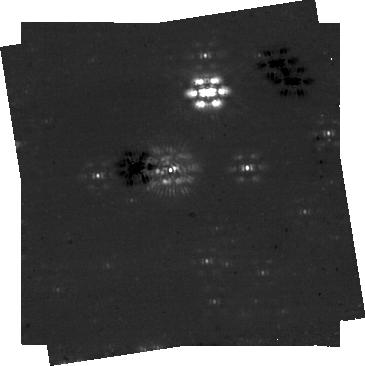
Target: HD-113556
Instrument: NIRCAM/CORON
Filter: F444W+MASKRND
Exposure: 14 min
Observation ID: jw06012-c1029_t113_nircam_f444w-maskrnd-sub320a335r

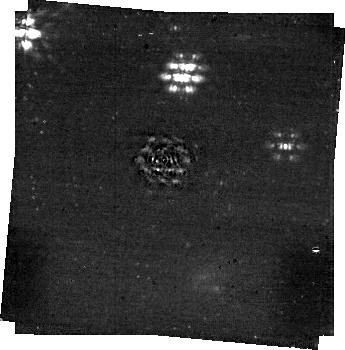
Target: HD-145964
Instrument: NIRCAM/CORON
Filter: F444W+MASKRND
Exposure: 11 min
Observation ID: jw06012-c1034_t122_nircam_f444w-maskrnd-sub320a335r

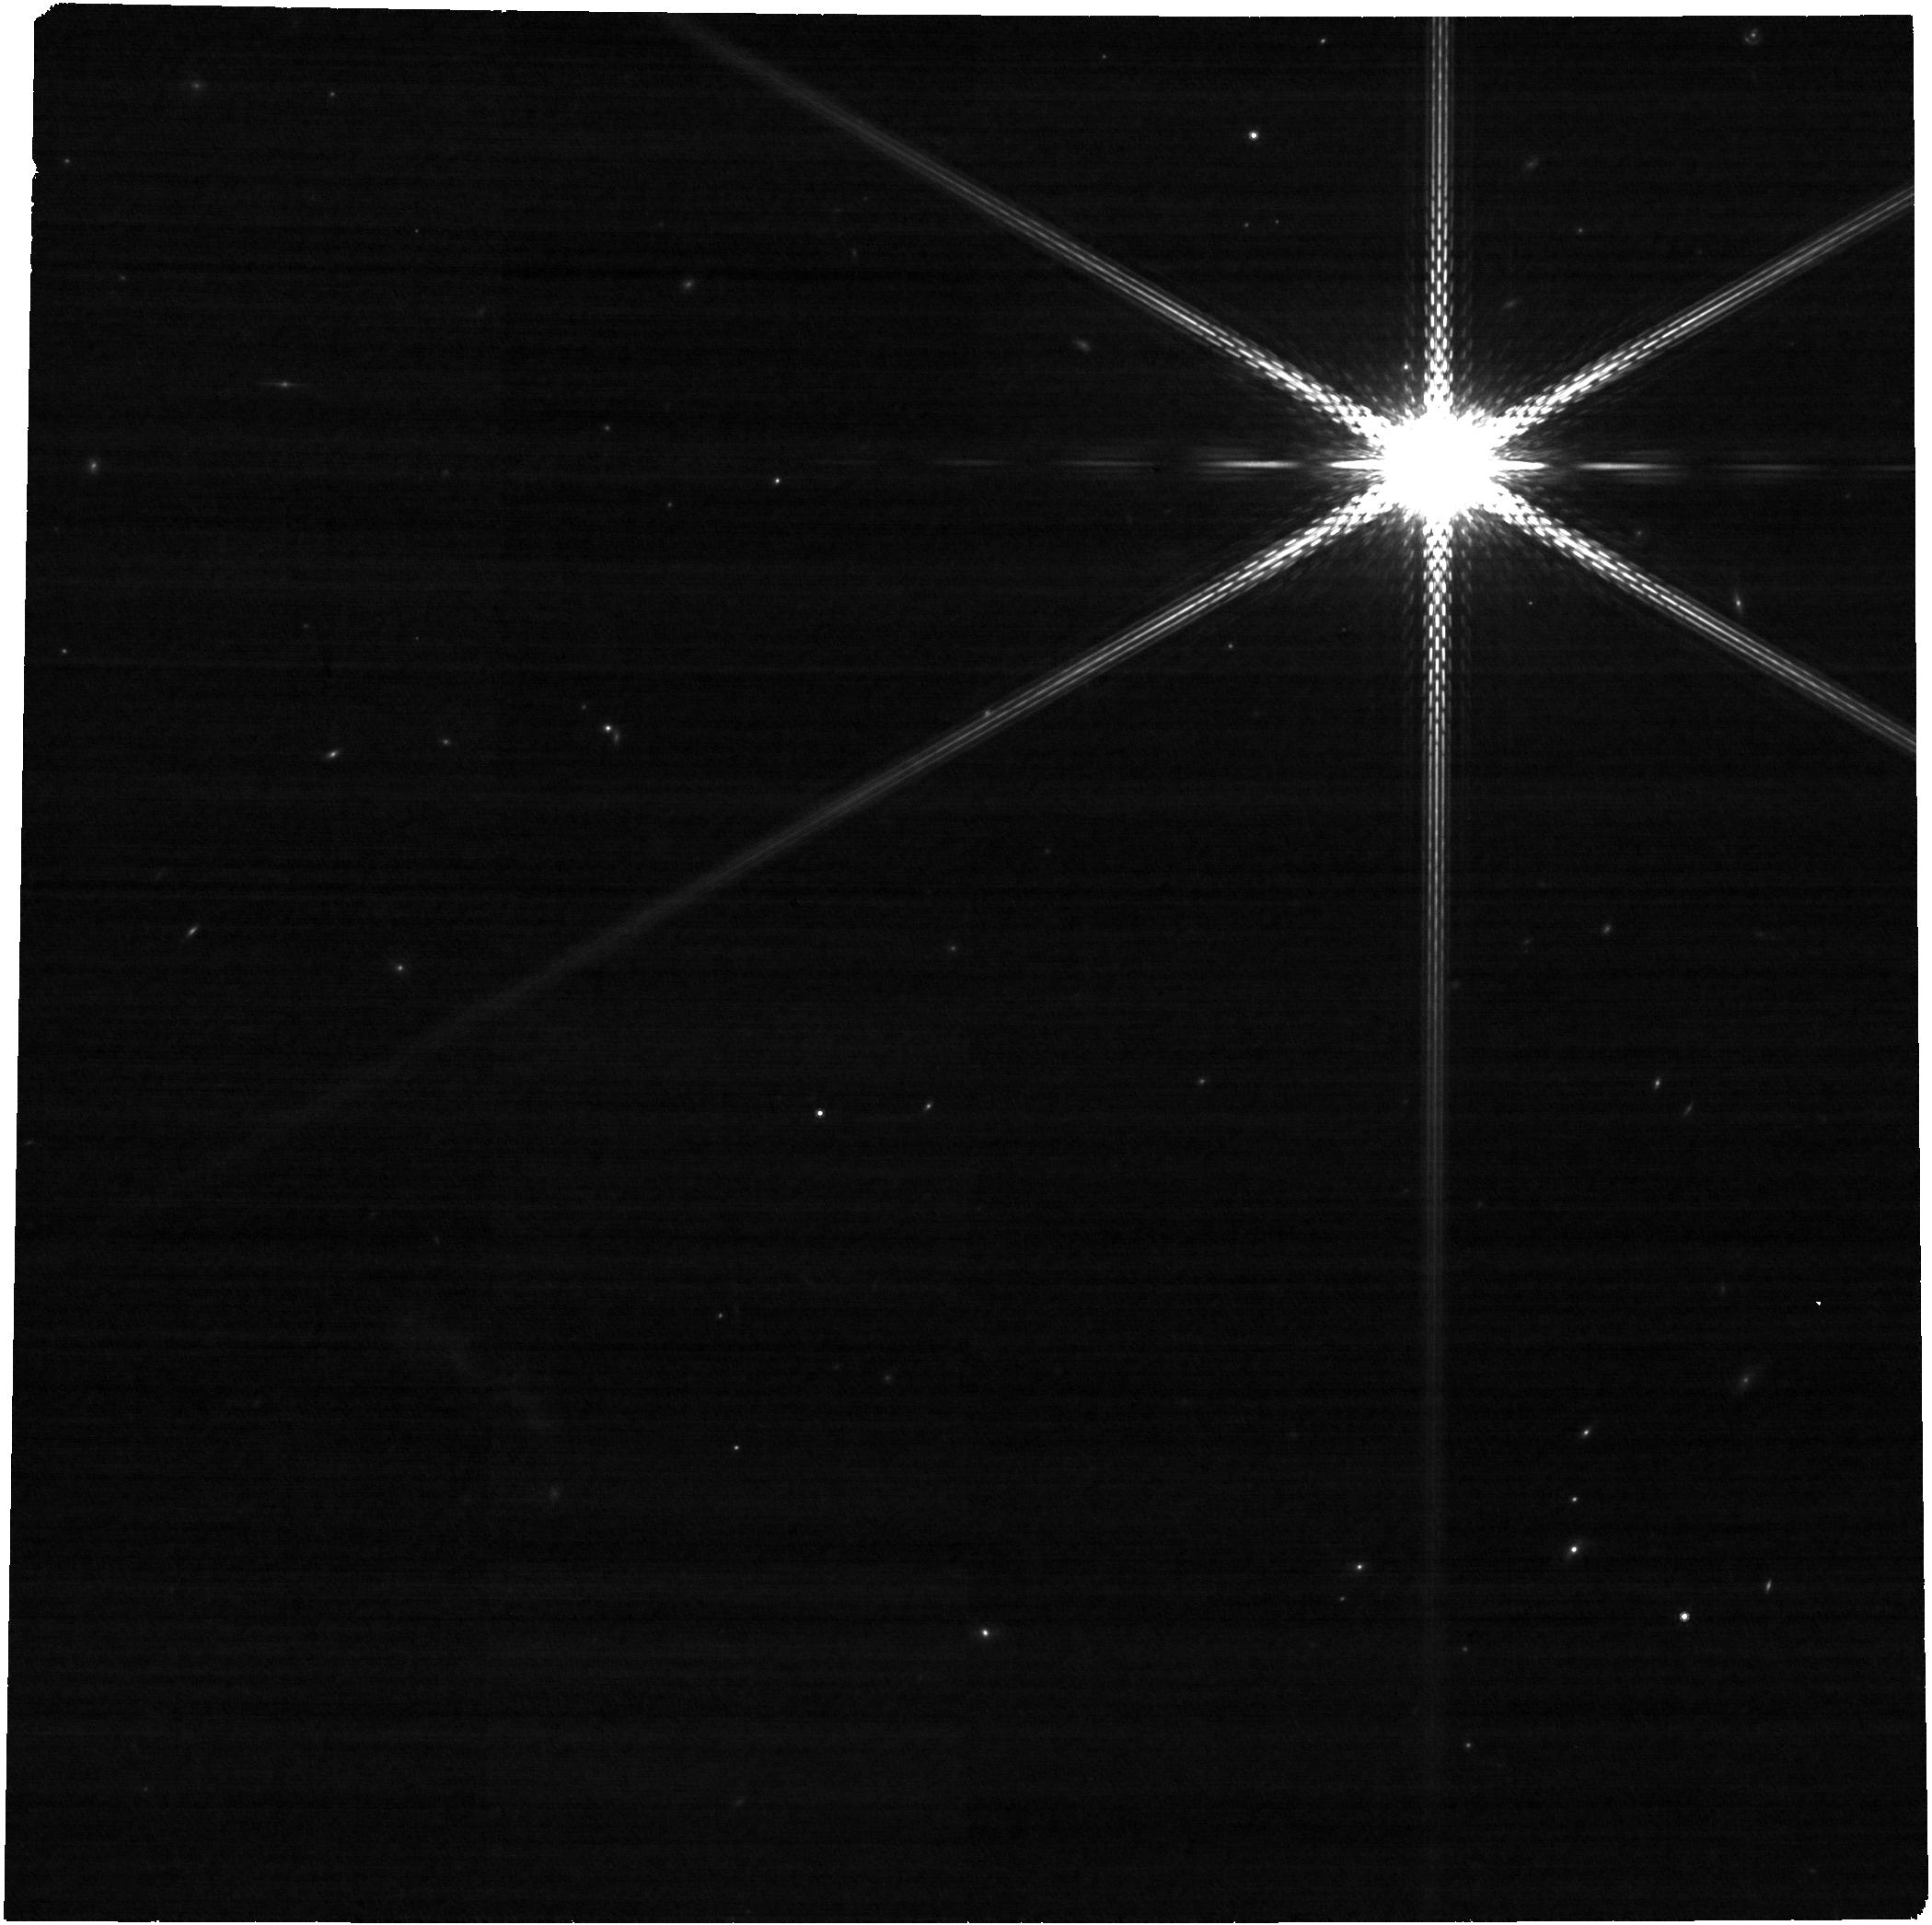
Target: HD-111631
Instrument: NIRCAM
Filter: F480M
Exposure: 13 min
Observation ID: jw06012-o145_t103_nircam_clear-f480m

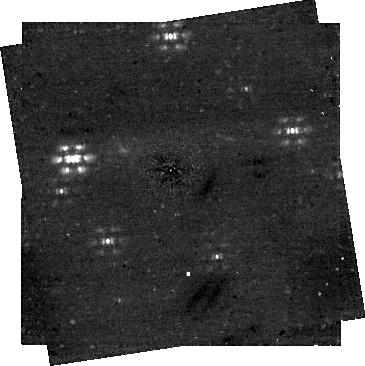
Target: HD-126062
Instrument: NIRCAM/CORON
Filter: F444W+MASKRND
Exposure: 22 min
Observation ID: jw06012-c1033_t120_nircam_f444w-maskrnd-sub320a335r

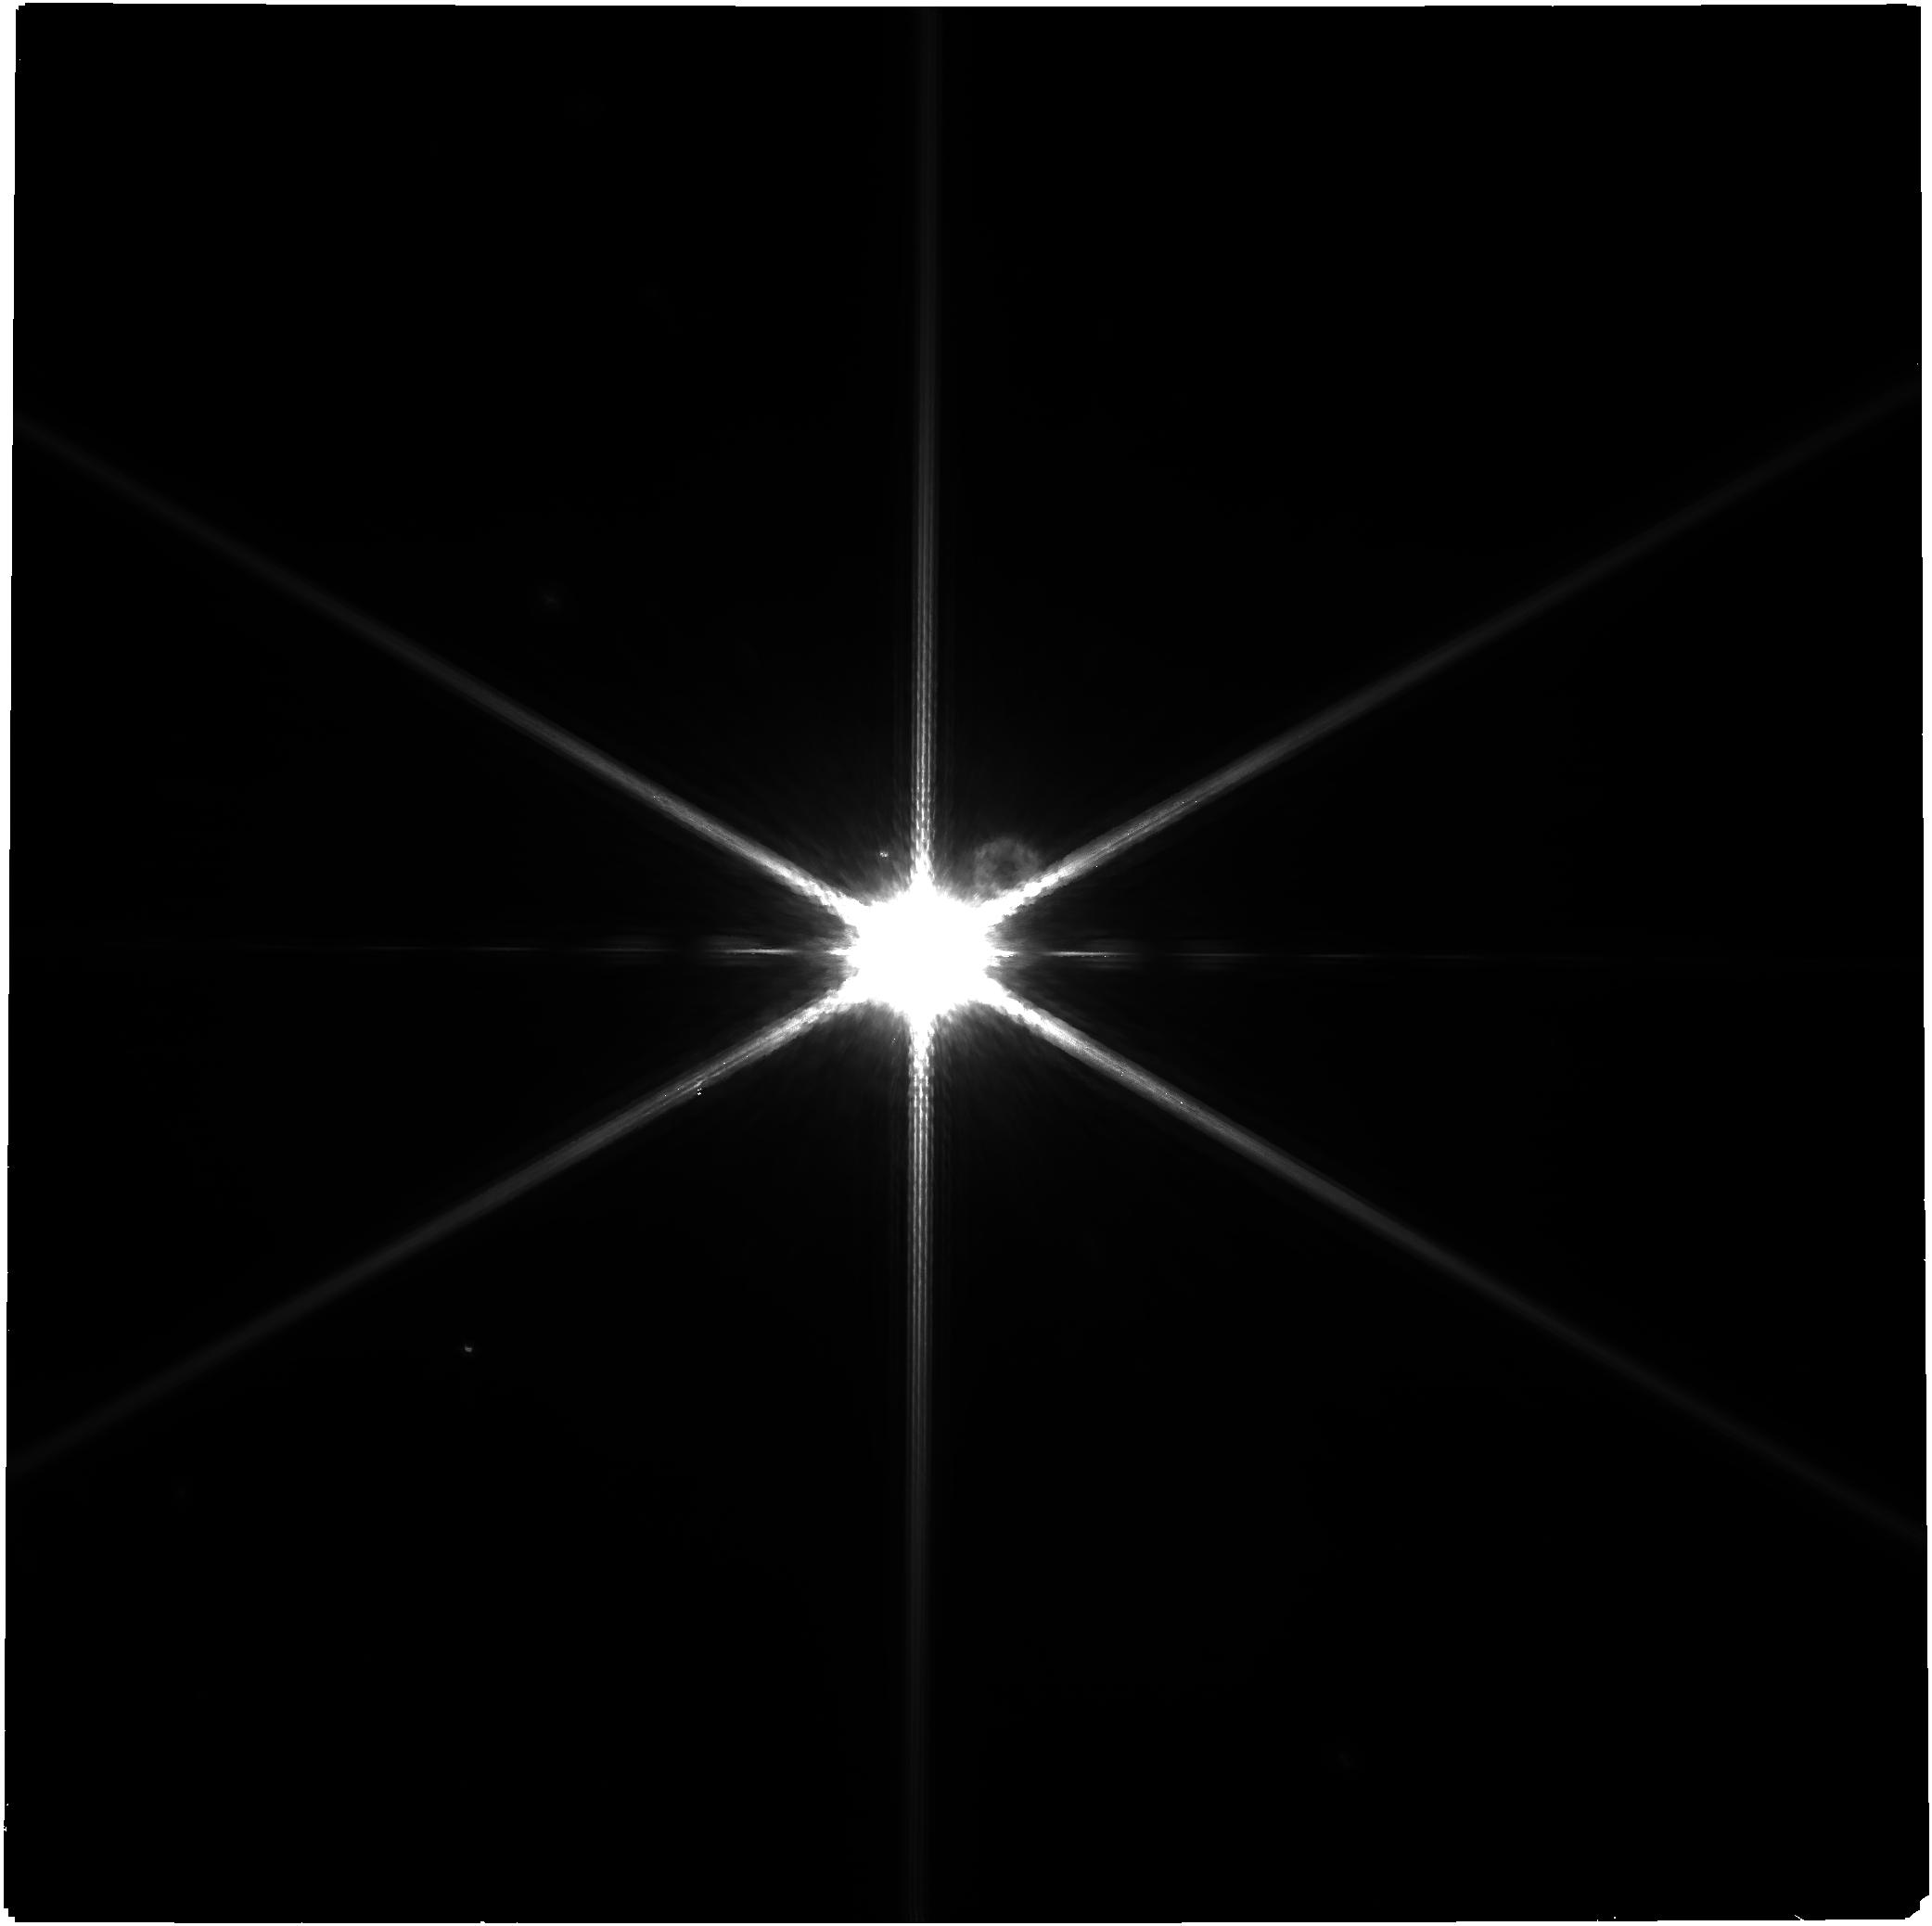
Target: HD-128311
Instrument: NIRCAM
Filter: F210M
Exposure: 1.7 h
Observation ID: jw06012-o146_t105_nircam_clear-f210m

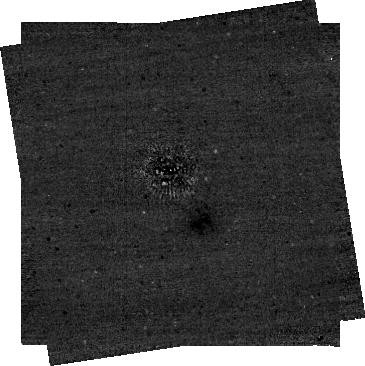
Target: HD-10008
Instrument: NIRCAM/CORON
Filter: F444W+MASKRND
Exposure: 5 min
Observation ID: jw06012-c1028_t111_nircam_f444w-maskrnd-sub320a335r

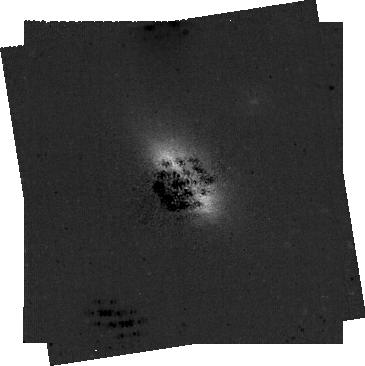
Target: HD-30447
Instrument: NIRCAM/CORON
Filter: F210M+MASKRND
Exposure: 13 min
Observation ID: jw06012-c1031_t117_nircam_f210m-maskrnd-sub320a335r

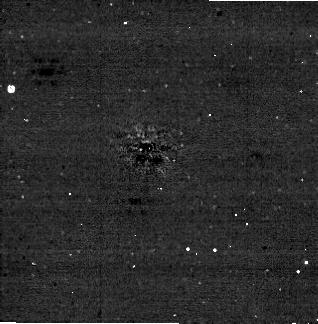
Target: HD-38206
Instrument: NIRCAM/CORON
Filter: F444W+MASKRND
Exposure: 7 min
Observation ID: jw06012-c1035_t126_nircam_f444w-maskrnd-sub320a335r

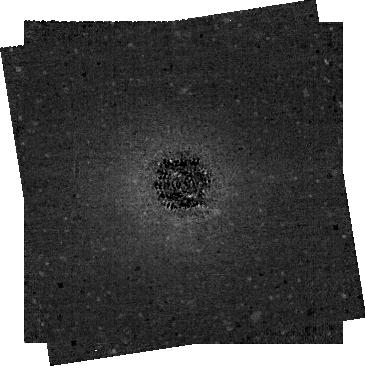
Target: CPD-72-2713
Instrument: NIRCAM/CORON
Filter: F210M+MASKRND
Exposure: 23 min
Observation ID: jw06012-c1026_t101_nircam_f210m-maskrnd-sub320a335r

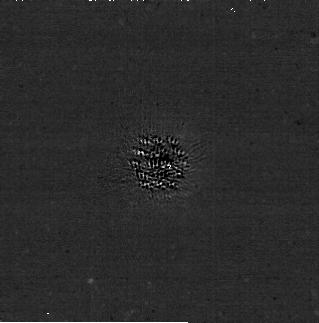
Target: HD-3670
Instrument: NIRCAM/CORON
Filter: F210M+MASKRND
Exposure: 12 min
Observation ID: jw06012-c1027_t109_nircam_f210m-maskrnd-sub320a335r

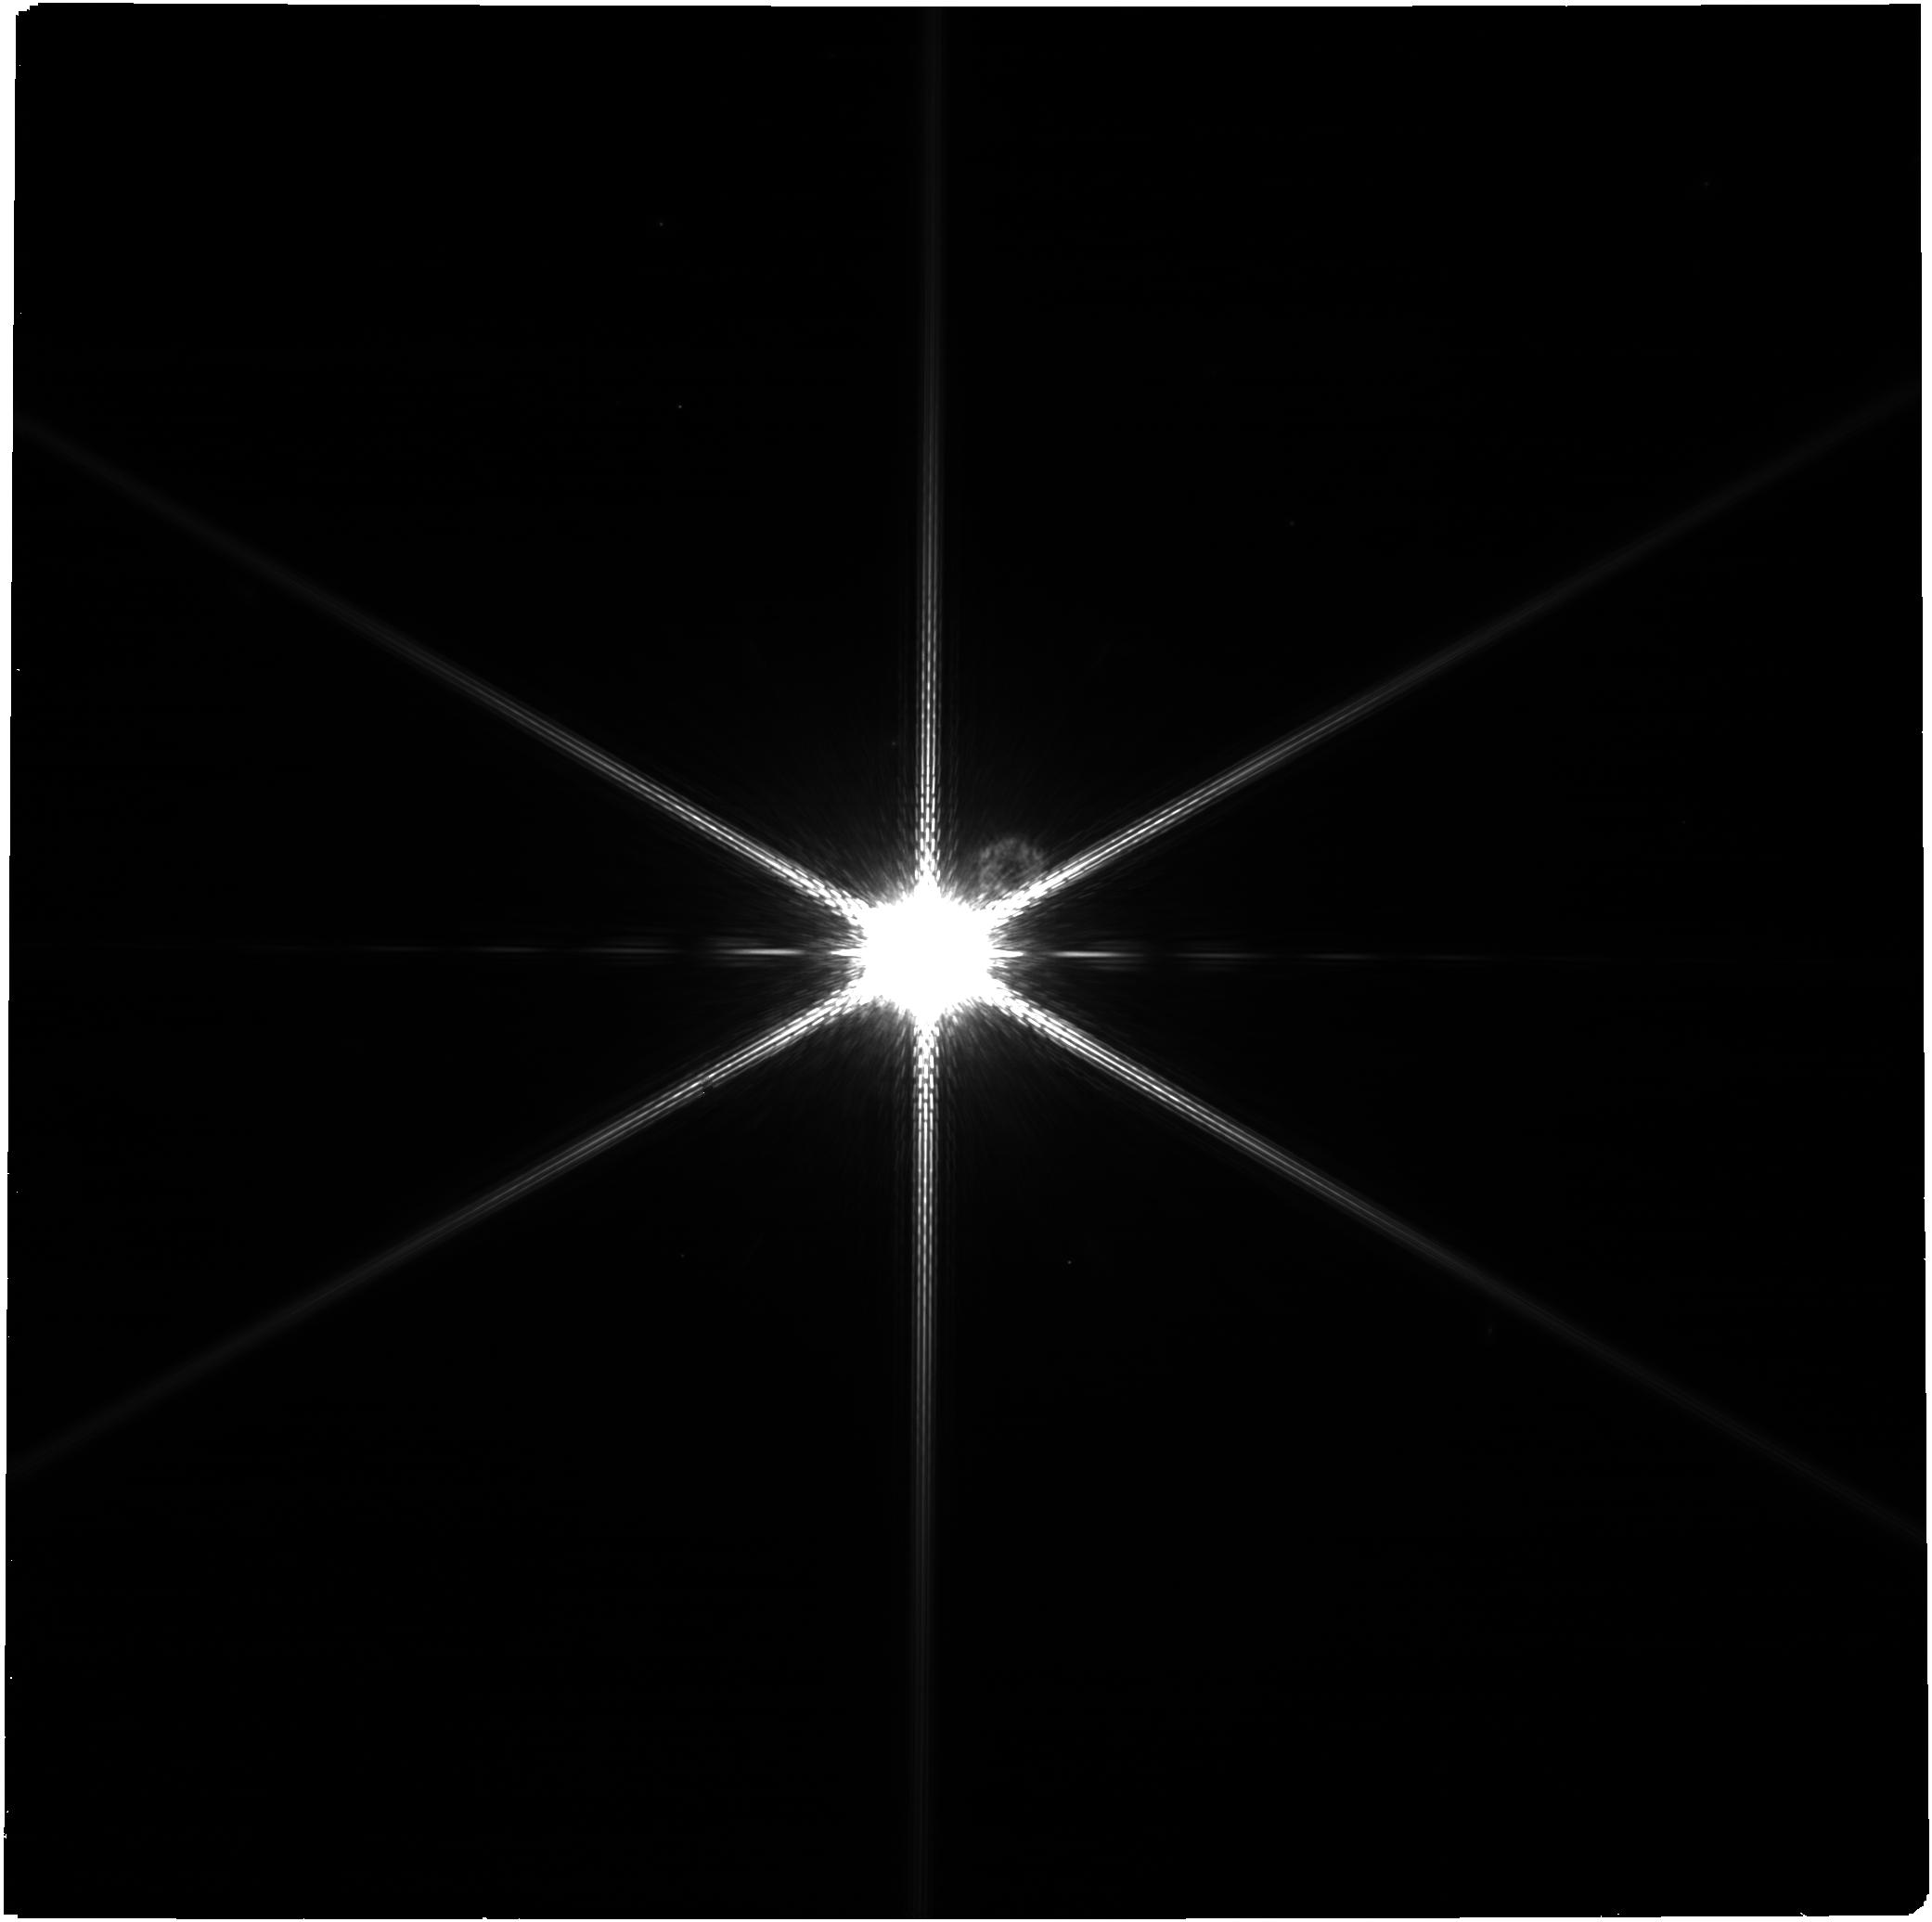
Target: HD-111631
Instrument: NIRCAM
Filter: F210M
Exposure: 13 min
Observation ID: jw06012-o144_t103_nircam_clear-f210m

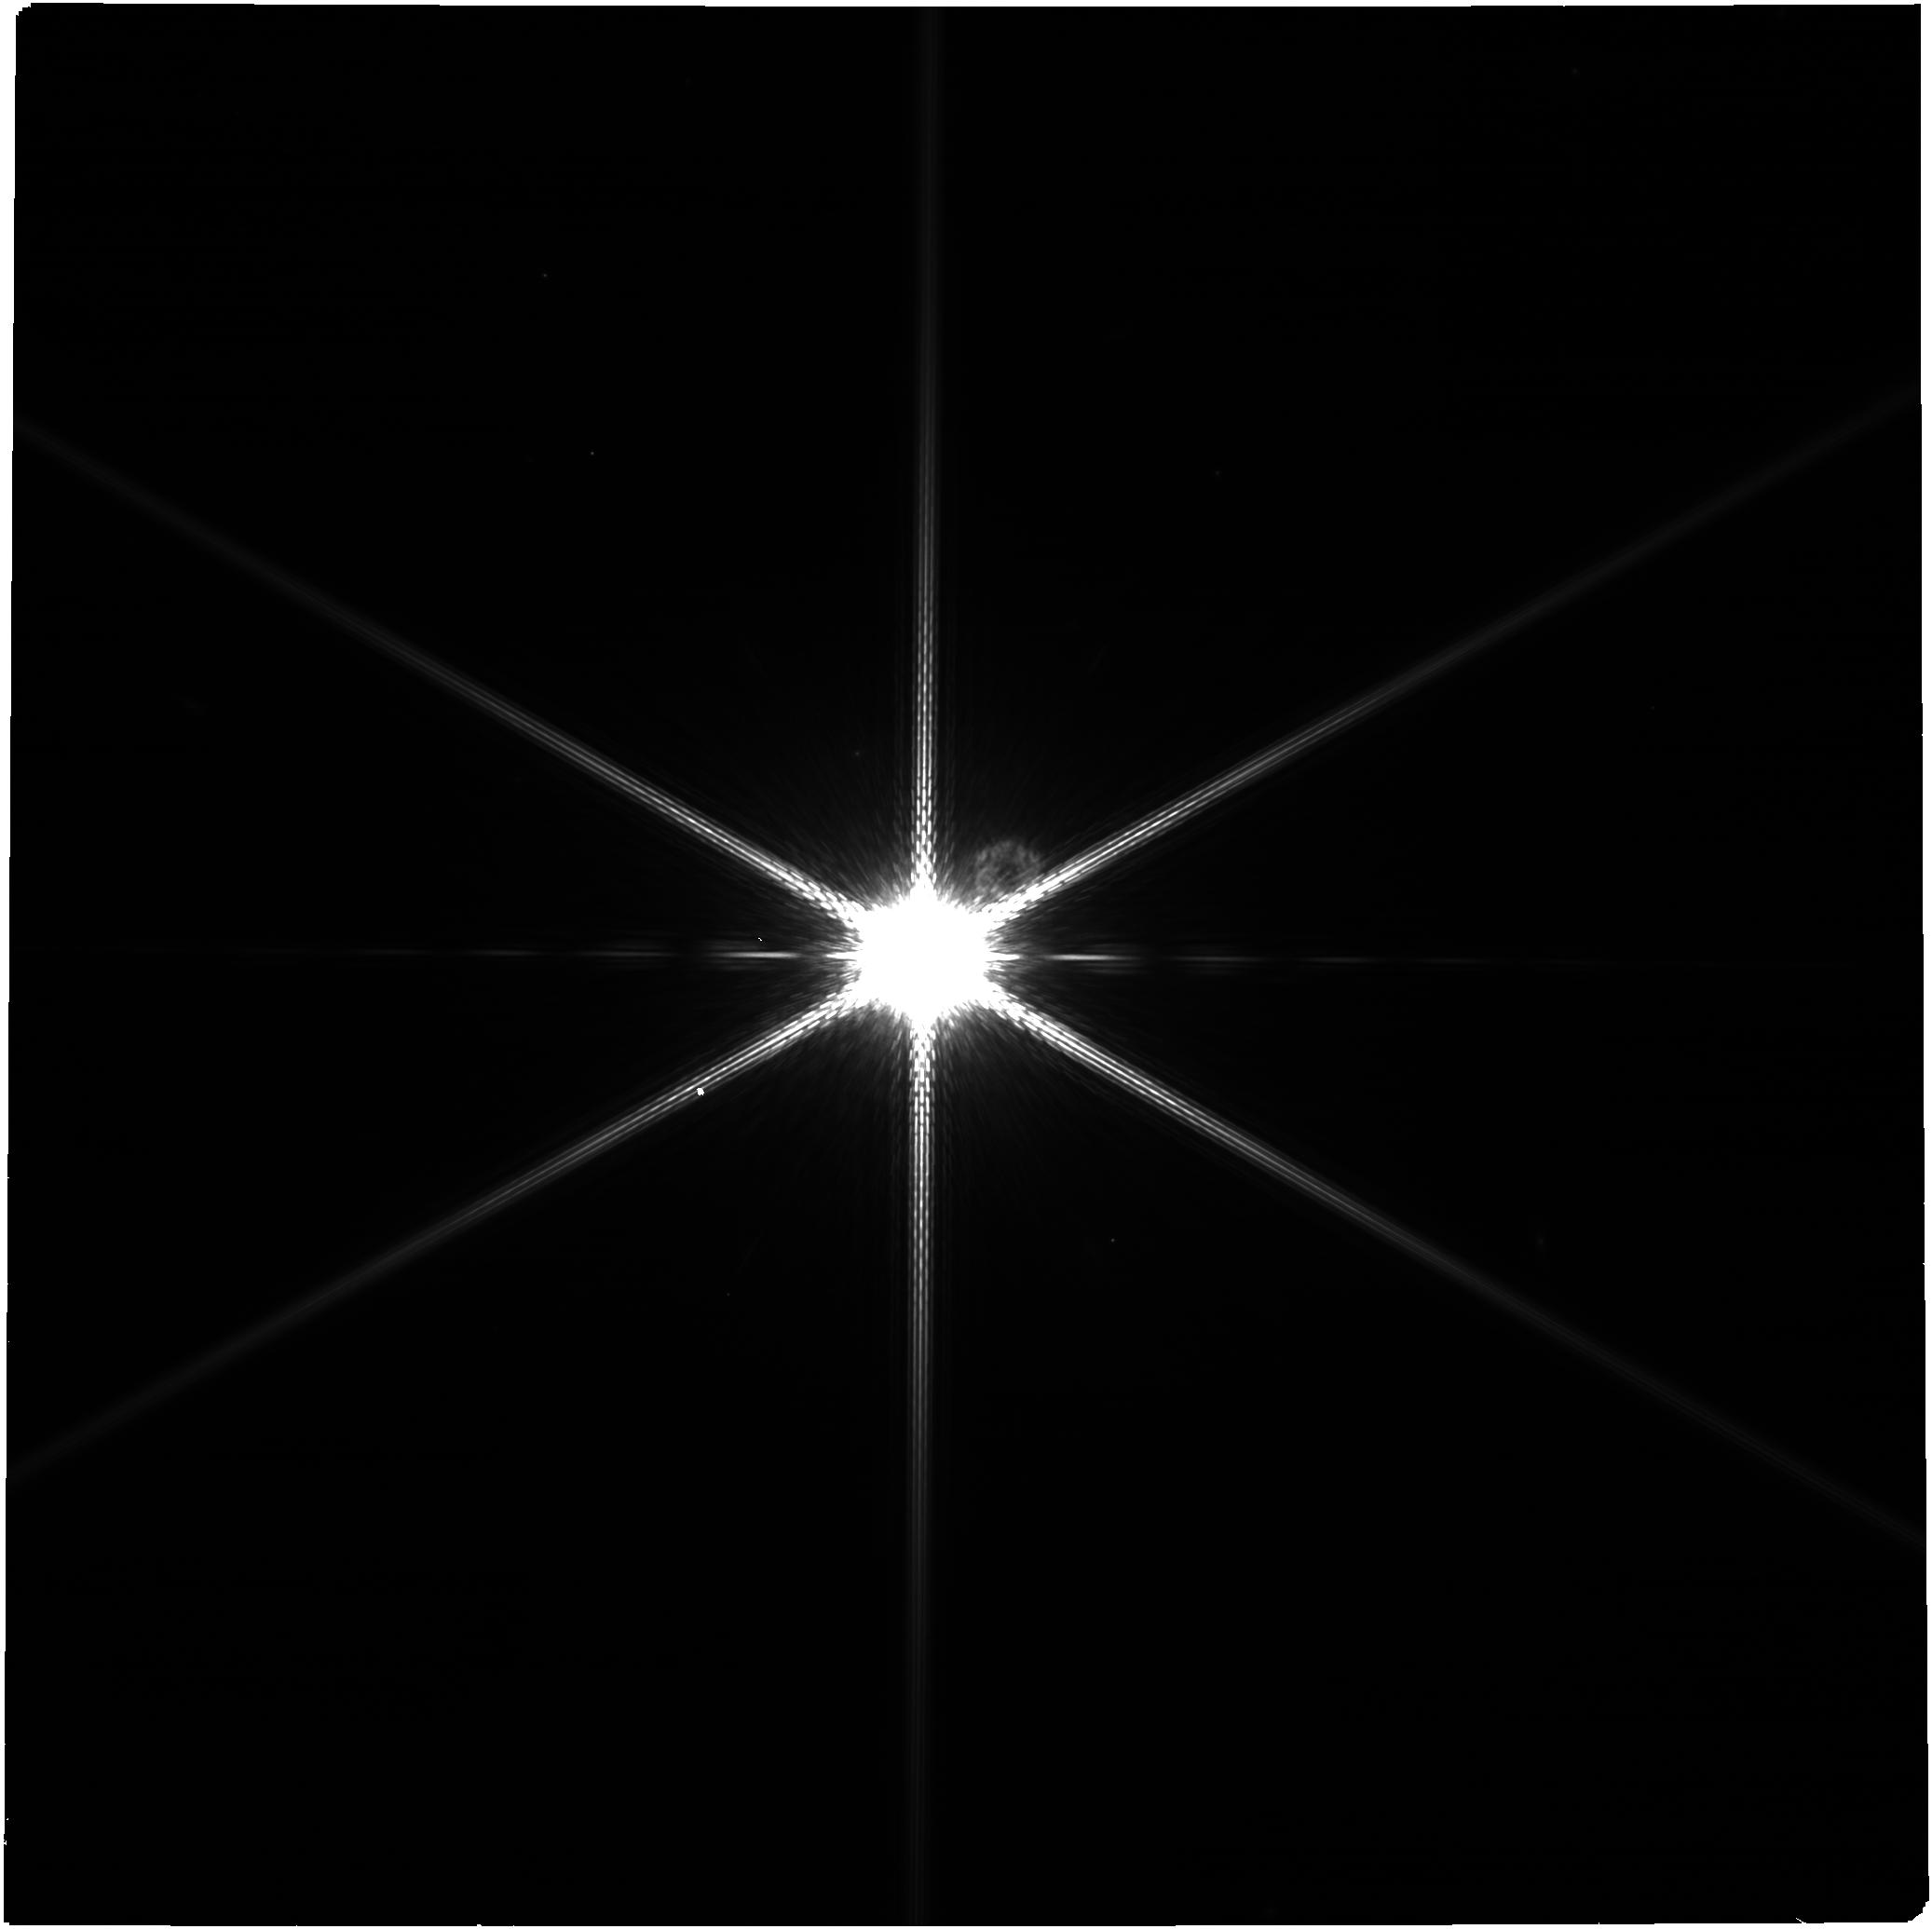
Target: HD-111631
Instrument: NIRCAM
Filter: F210M
Exposure: 13 min
Observation ID: jw06012-o145_t103_nircam_clear-f210m

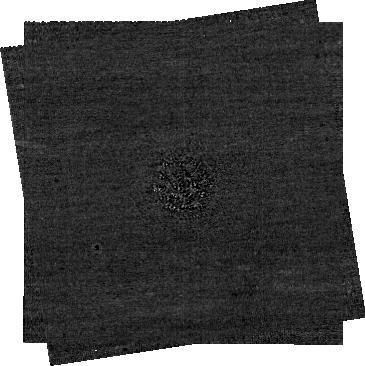
Target: HD-10008
Instrument: NIRCAM/CORON
Filter: F210M+MASKRND
Exposure: 5 min
Observation ID: jw06012-c1028_t111_nircam_f210m-maskrnd-sub320a335r

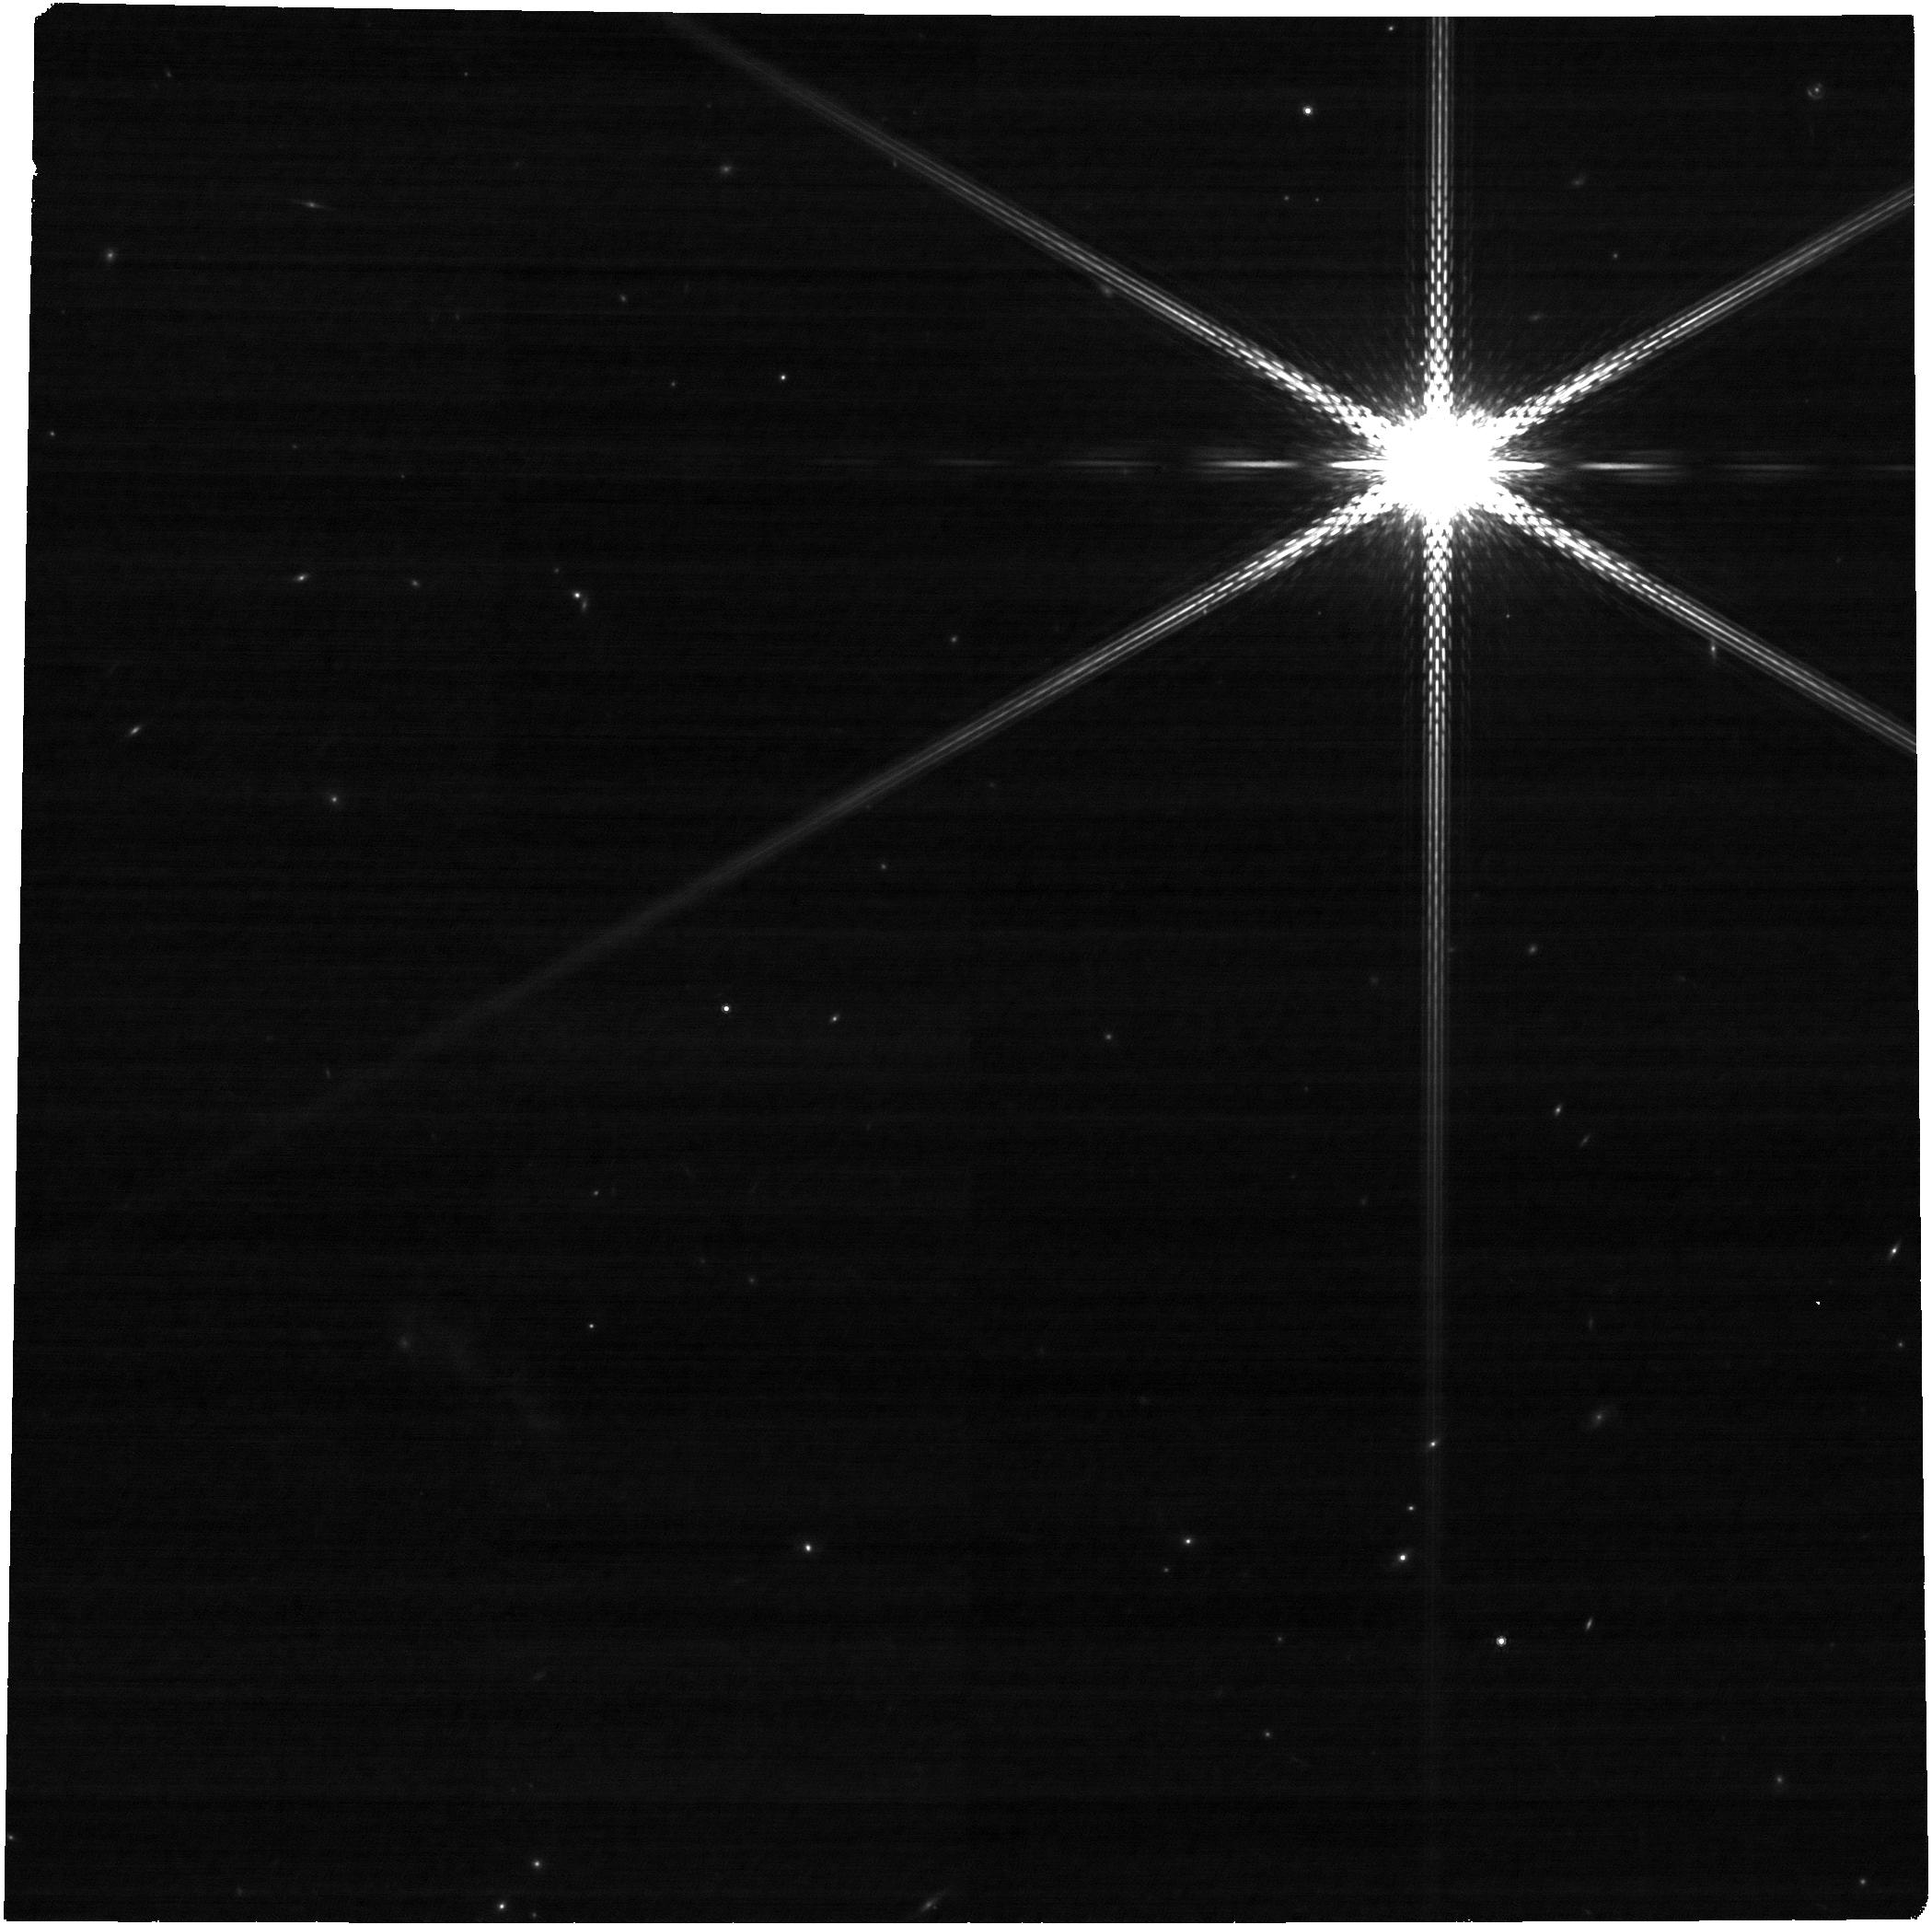
Target: HD-111631
Instrument: NIRCAM
Filter: F480M
Exposure: 13 min
Observation ID: jw06012-o144_t103_nircam_clear-f480m

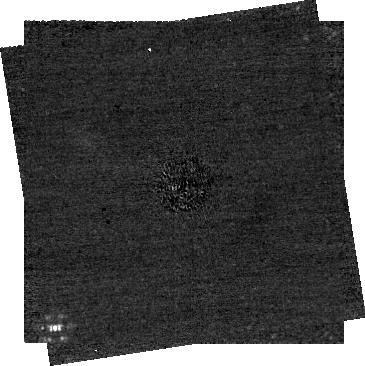
Target: HD-126062
Instrument: NIRCAM/CORON
Filter: F210M+MASKRND
Exposure: 22 min
Observation ID: jw06012-c1033_t120_nircam_f210m-maskrnd-sub320a335r

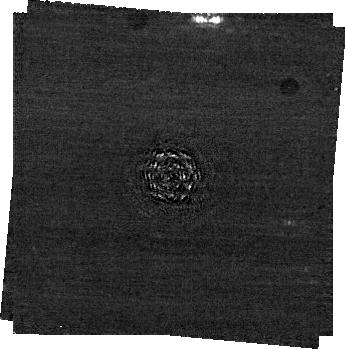
Target: HD-145964
Instrument: NIRCAM/CORON
Filter: F210M+MASKRND
Exposure: 11 min
Observation ID: jw06012-c1034_t122_nircam_f210m-maskrnd-sub320a335r

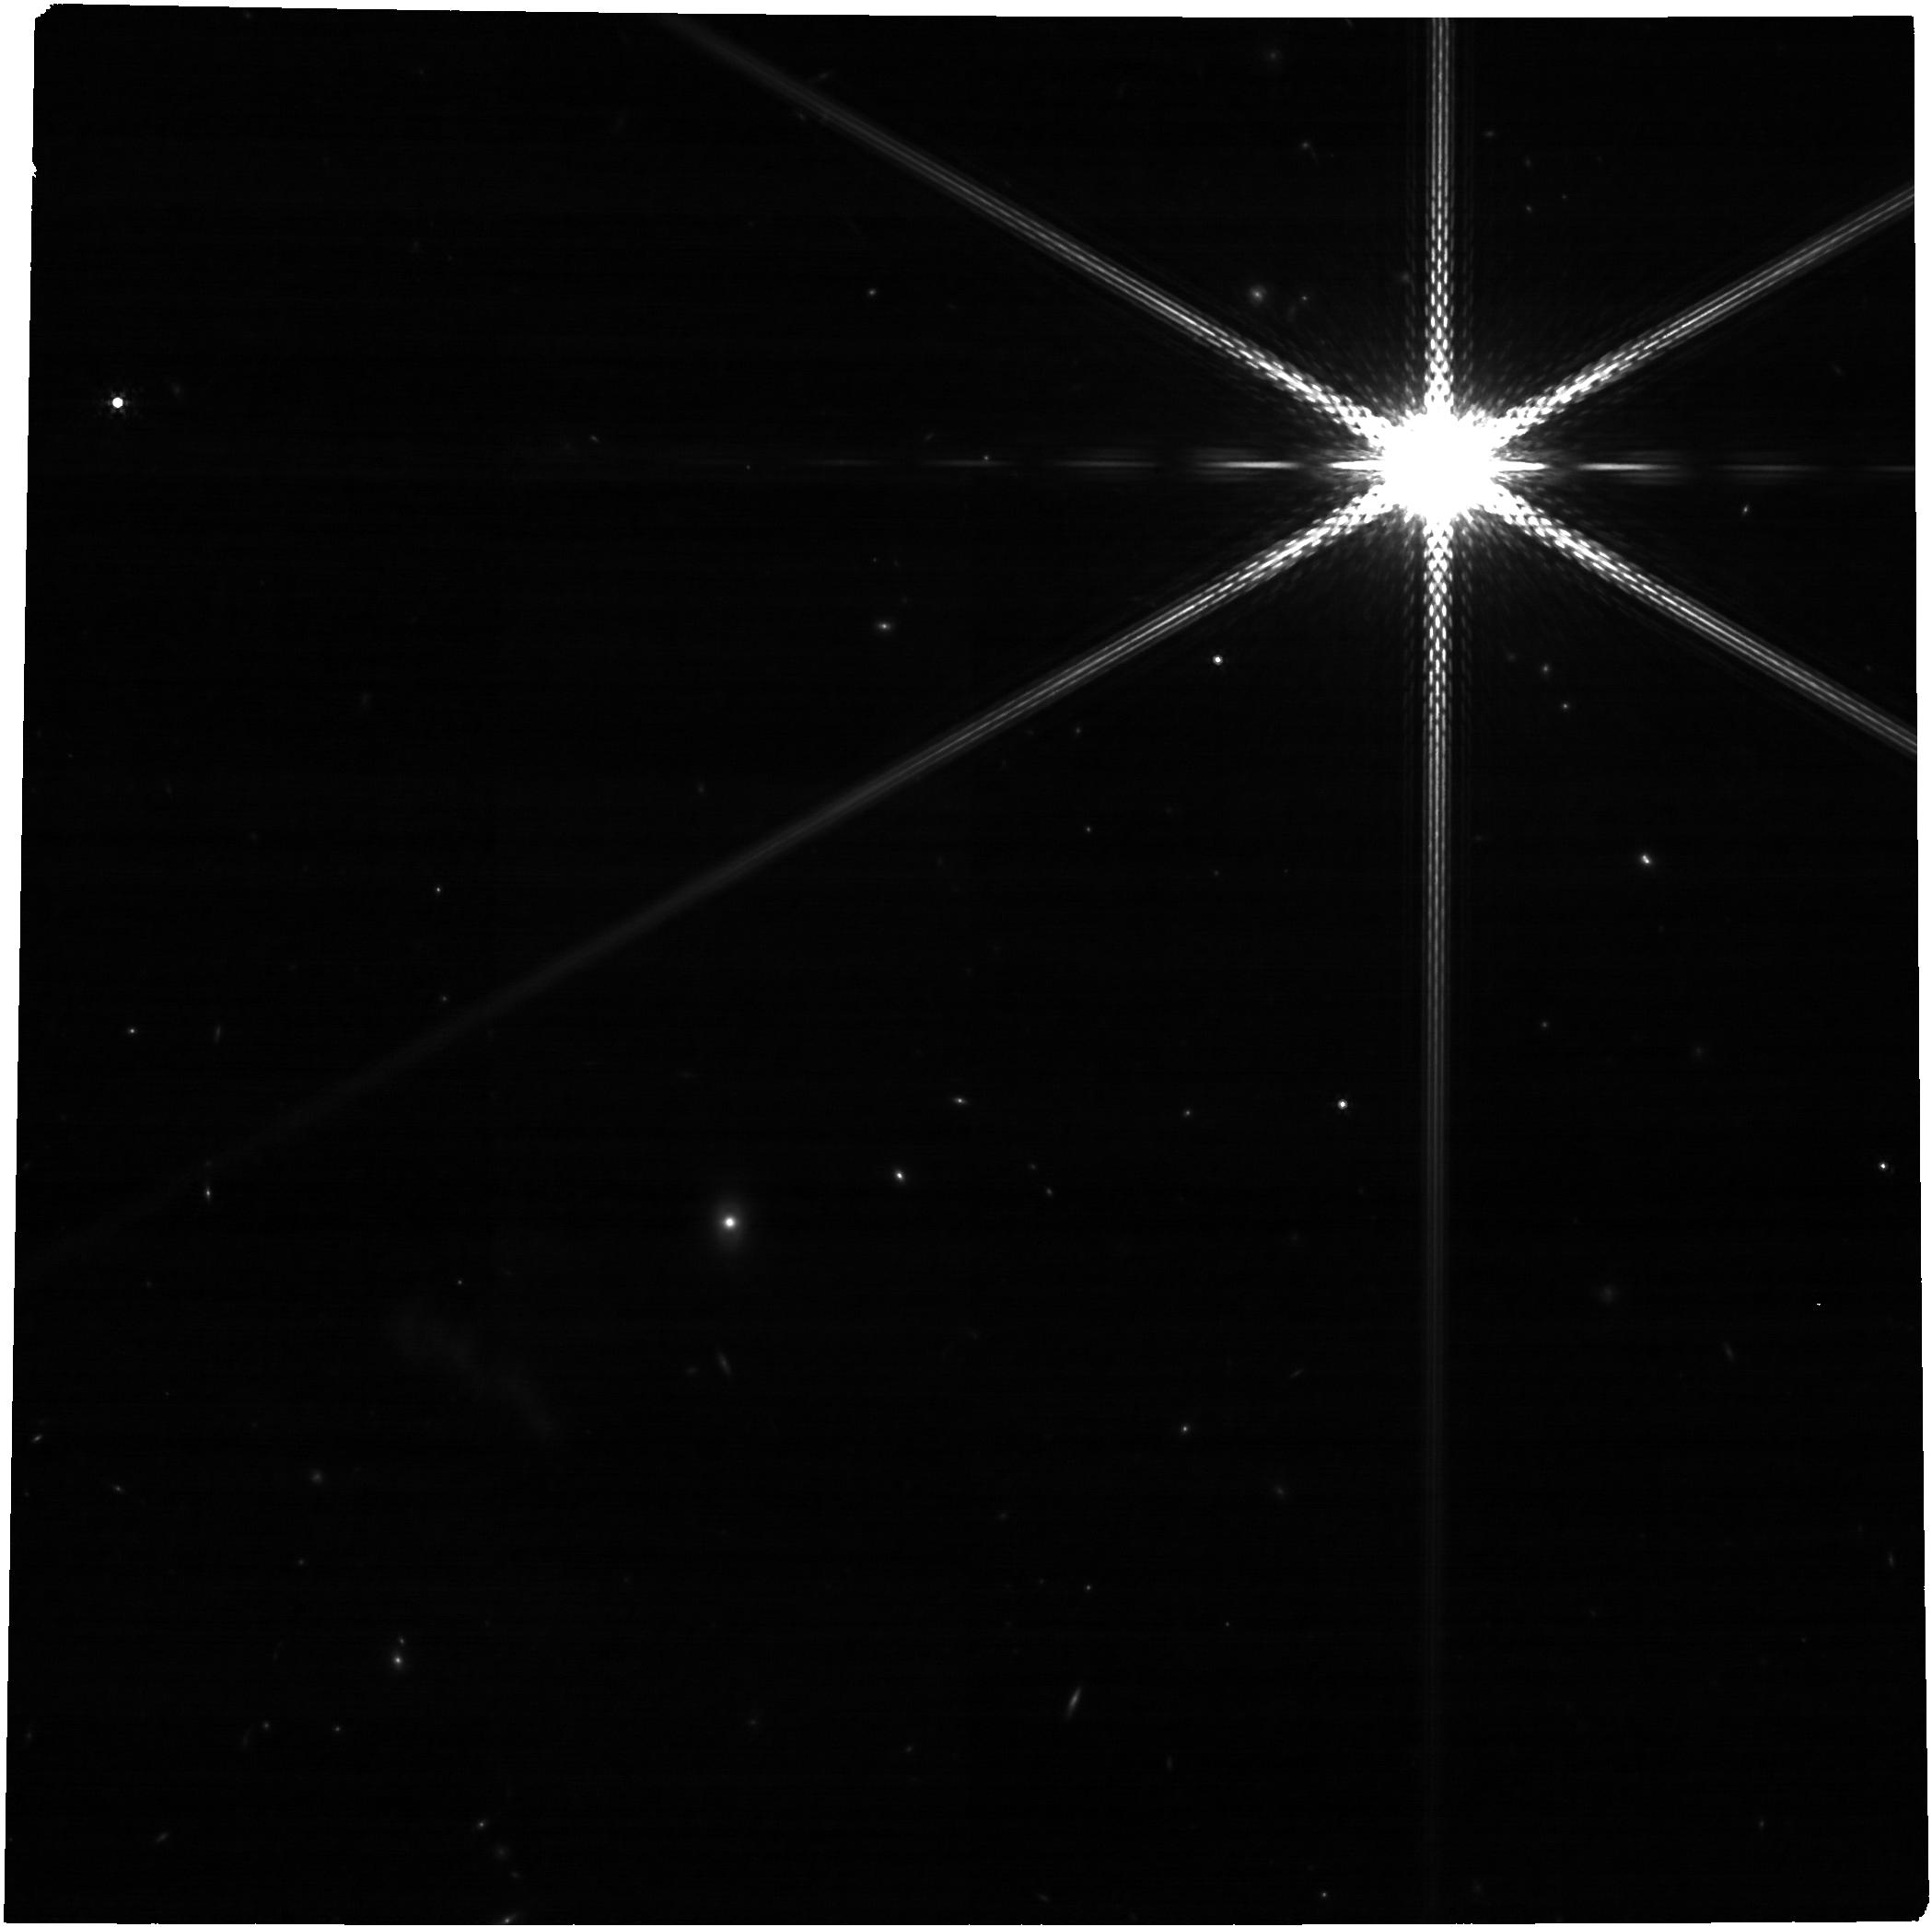
Target: HD-128311
Instrument: NIRCAM
Filter: F480M
Exposure: 1.7 h
Observation ID: jw06012-o146_t105_nircam_clear-f480m

Finding the great sculptors: A Renaissance in Planet Disk Dynamics (PI: Millar-Blanchaer, Maxwell Andrew)

Understanding the origins and evolution of planetary systems is one of the major goals of modern exoplanetary science. In the outer regions of planetary systems, disks of planetesimals have long been thought to retain evidence of the evolution of giant planet imprinted in their morphologies though secular resonances. This is well observed in the solar system, with Neptune shepherding the bodies in the Kuiper belt, and with the planet’s resonances defining the belt inner and outer edges. Such intricate interactions are however much less obvious in extrasolar systems. While both giant long-period planets and debris disks are common around other stars, very few have been observed together, leaving the role of exoplanets in sculpting outer these disks. Despite ample observational evidence of debris disks being carved by inner planets (SED, ALMA and coronagraphic images), and despite multiple dynamical models explaining their morphologies by planet stirring, we are still missing a conclusive demographic study for such sculptor planets. A recent comprehensive dynamical study of 178 debris disks found that the large majority of sculpting planets should be less massive than Jupiter. This is well below the detection limits of ground-based high-contrast imagers, explaining the low number of exoplanets detected in disk systems to date. JWST’s sensitivity at 4microns will for the first time enable us to carry out a systematic survey to measure the occurence of disk-sculpting planets. We have identified the 13 systems with predicted mass and semi-major axis detectable with NIRCam, and we propose to measure the real occurence of disk-sculpting planets from this well-defined sample.